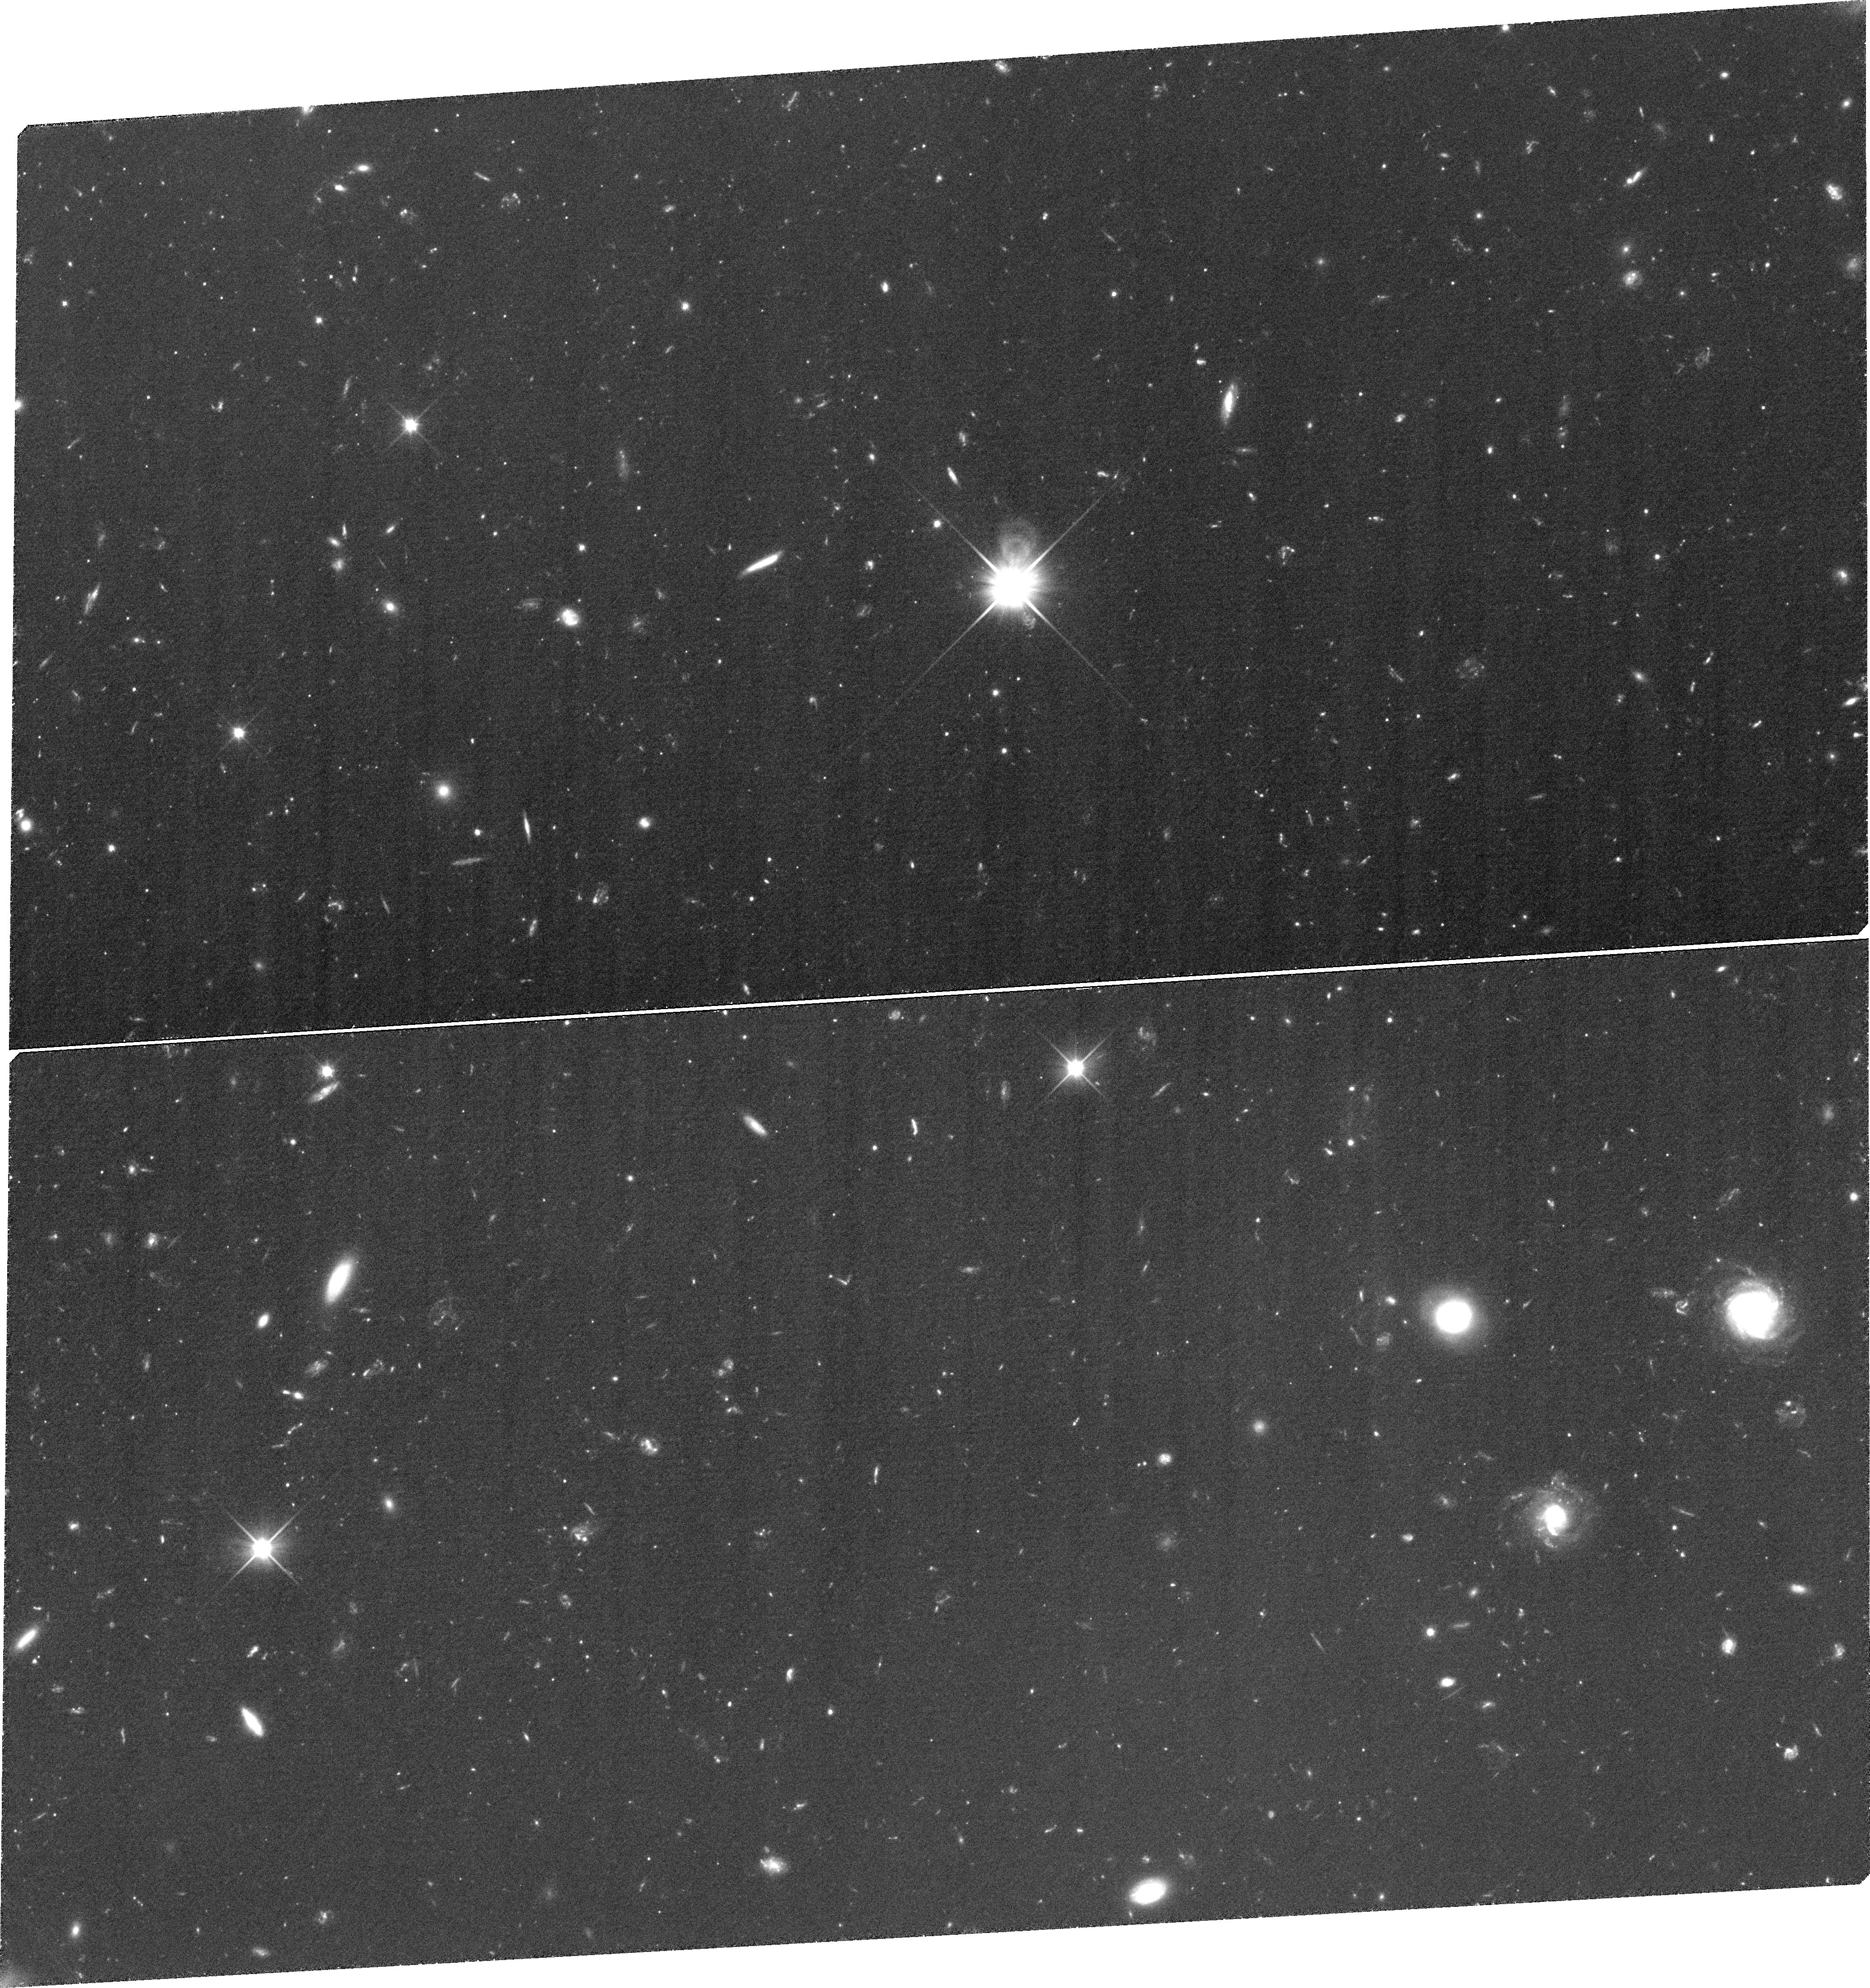
Target: LEOIV-Q113251-003500. Instrument: WFC3/UVIS. Filter: F350LP. Exposure: 2.1 h. Observation ID: ibq806010

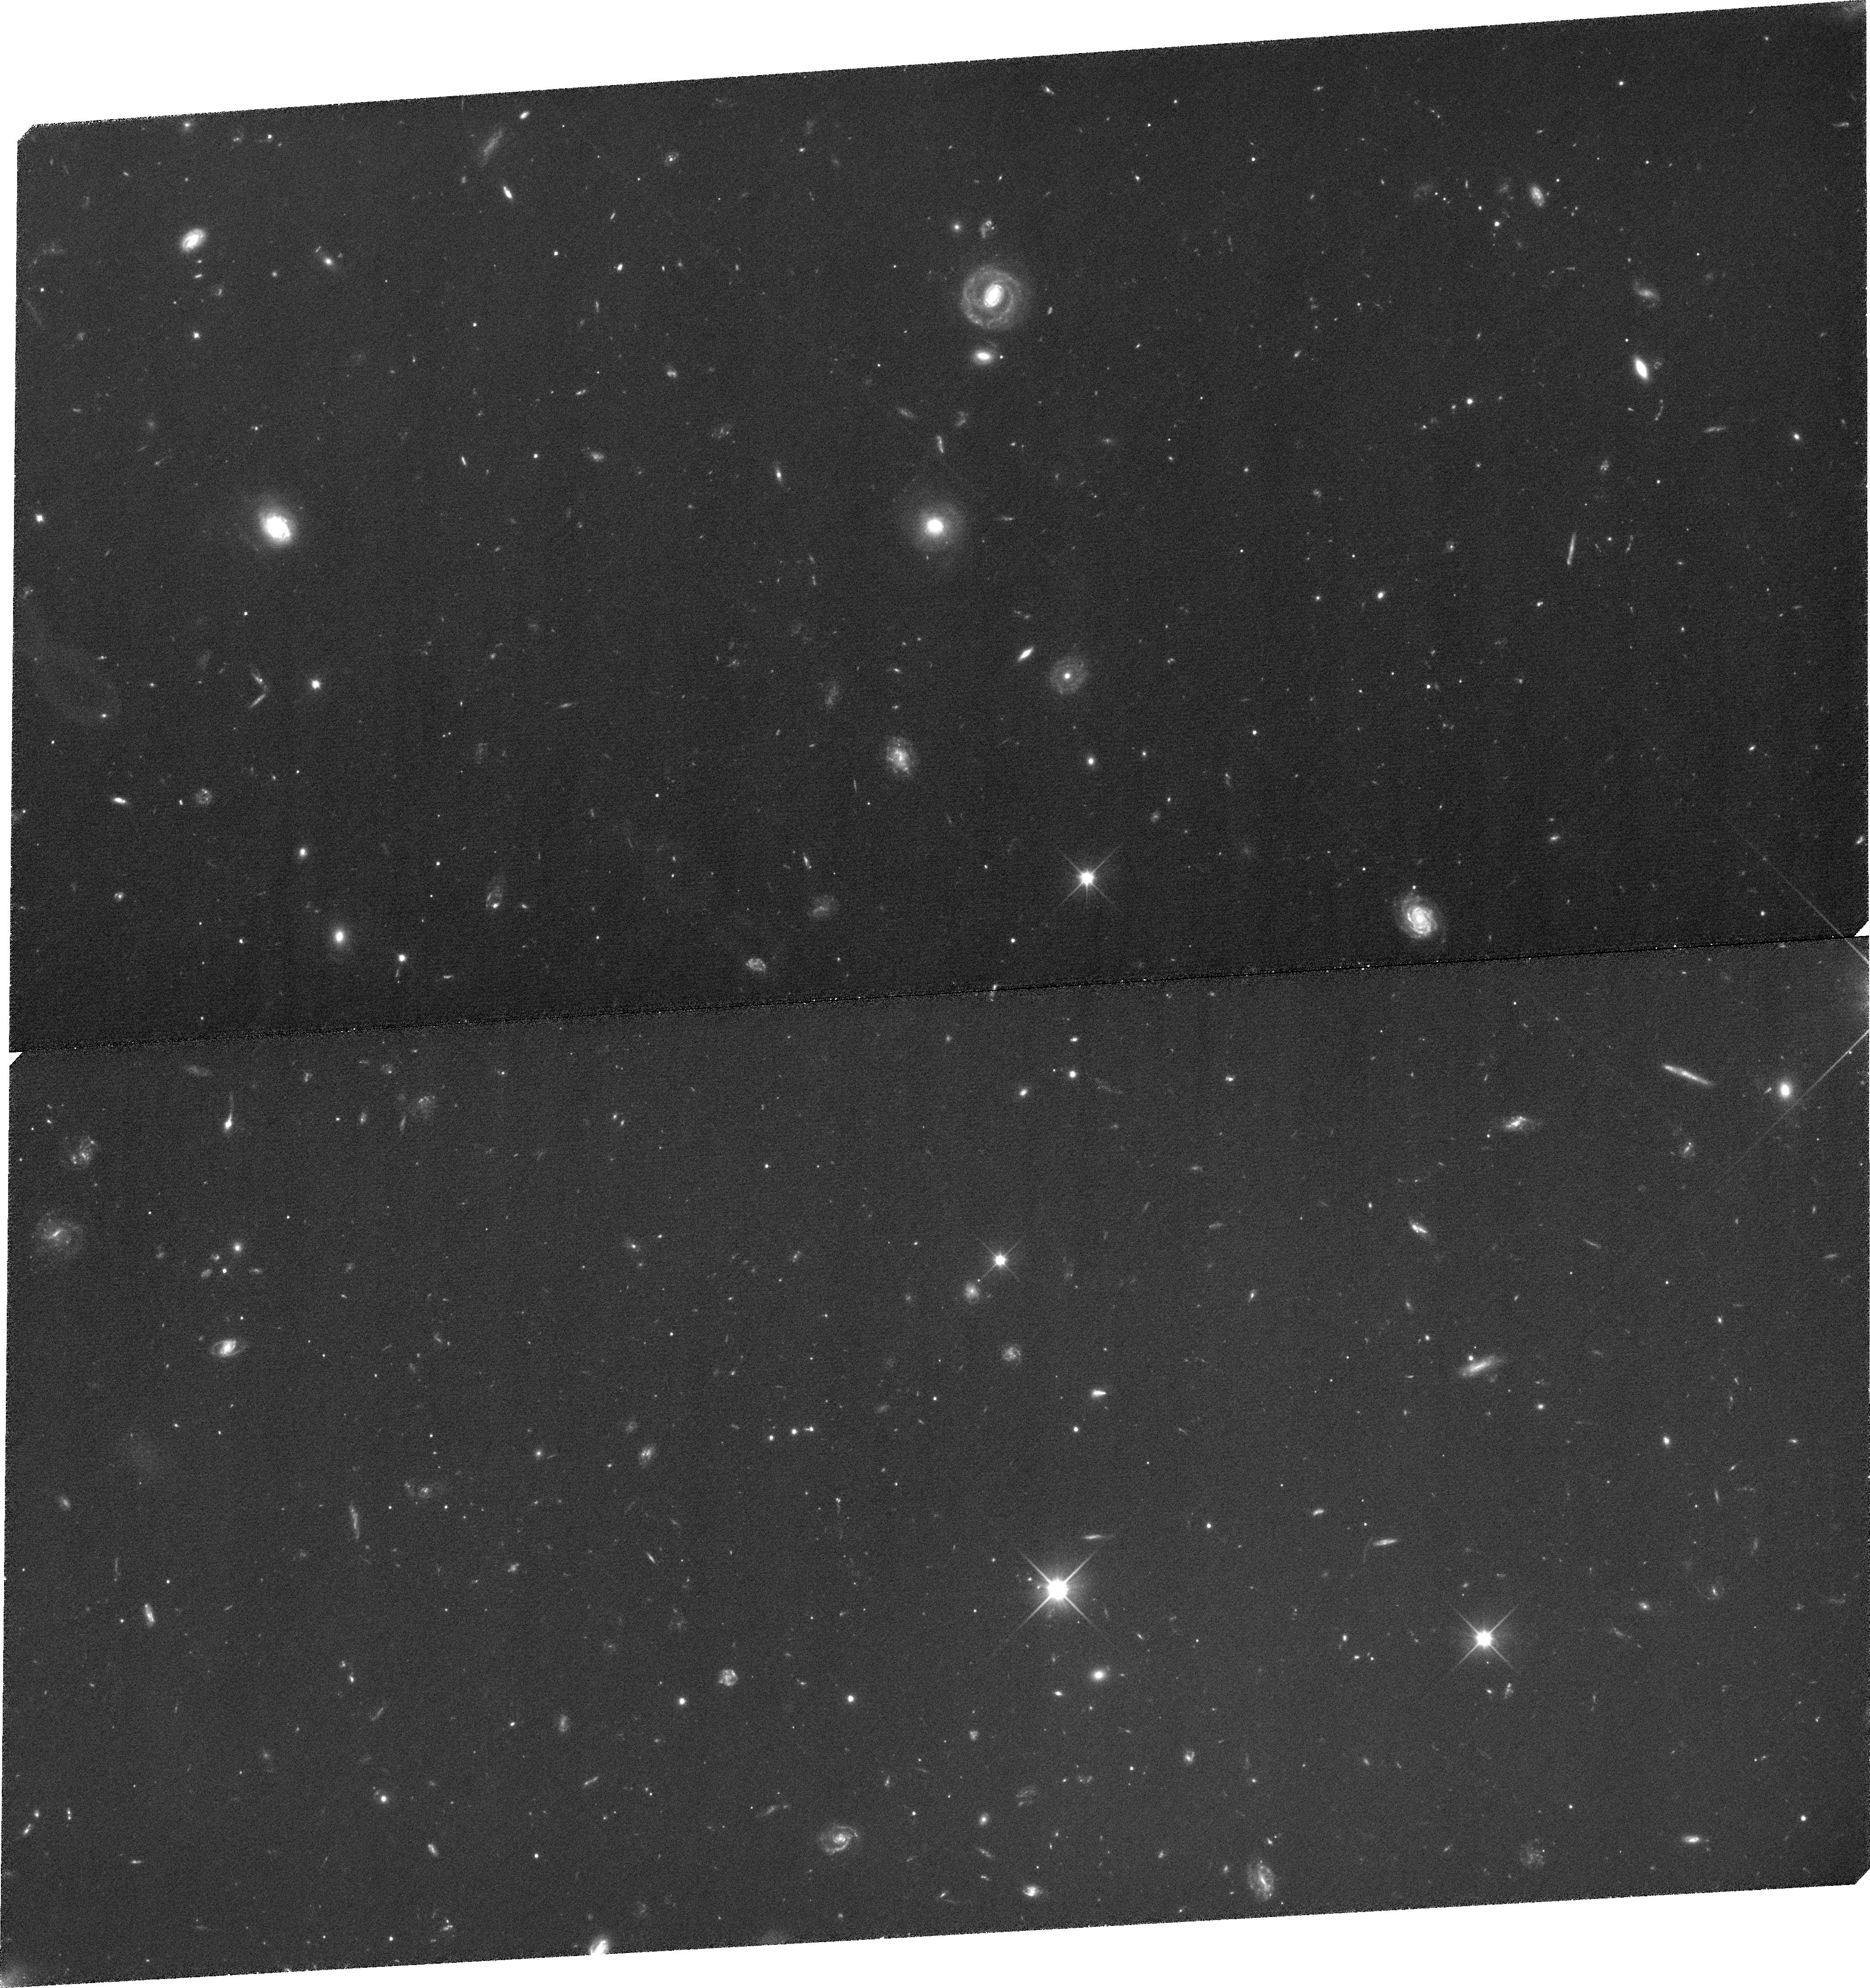
Target: BOOI-Q140032+142327. Instrument: WFC3/UVIS. Filter: F350LP. Exposure: 1.9 h. Observation ID: ibq816010

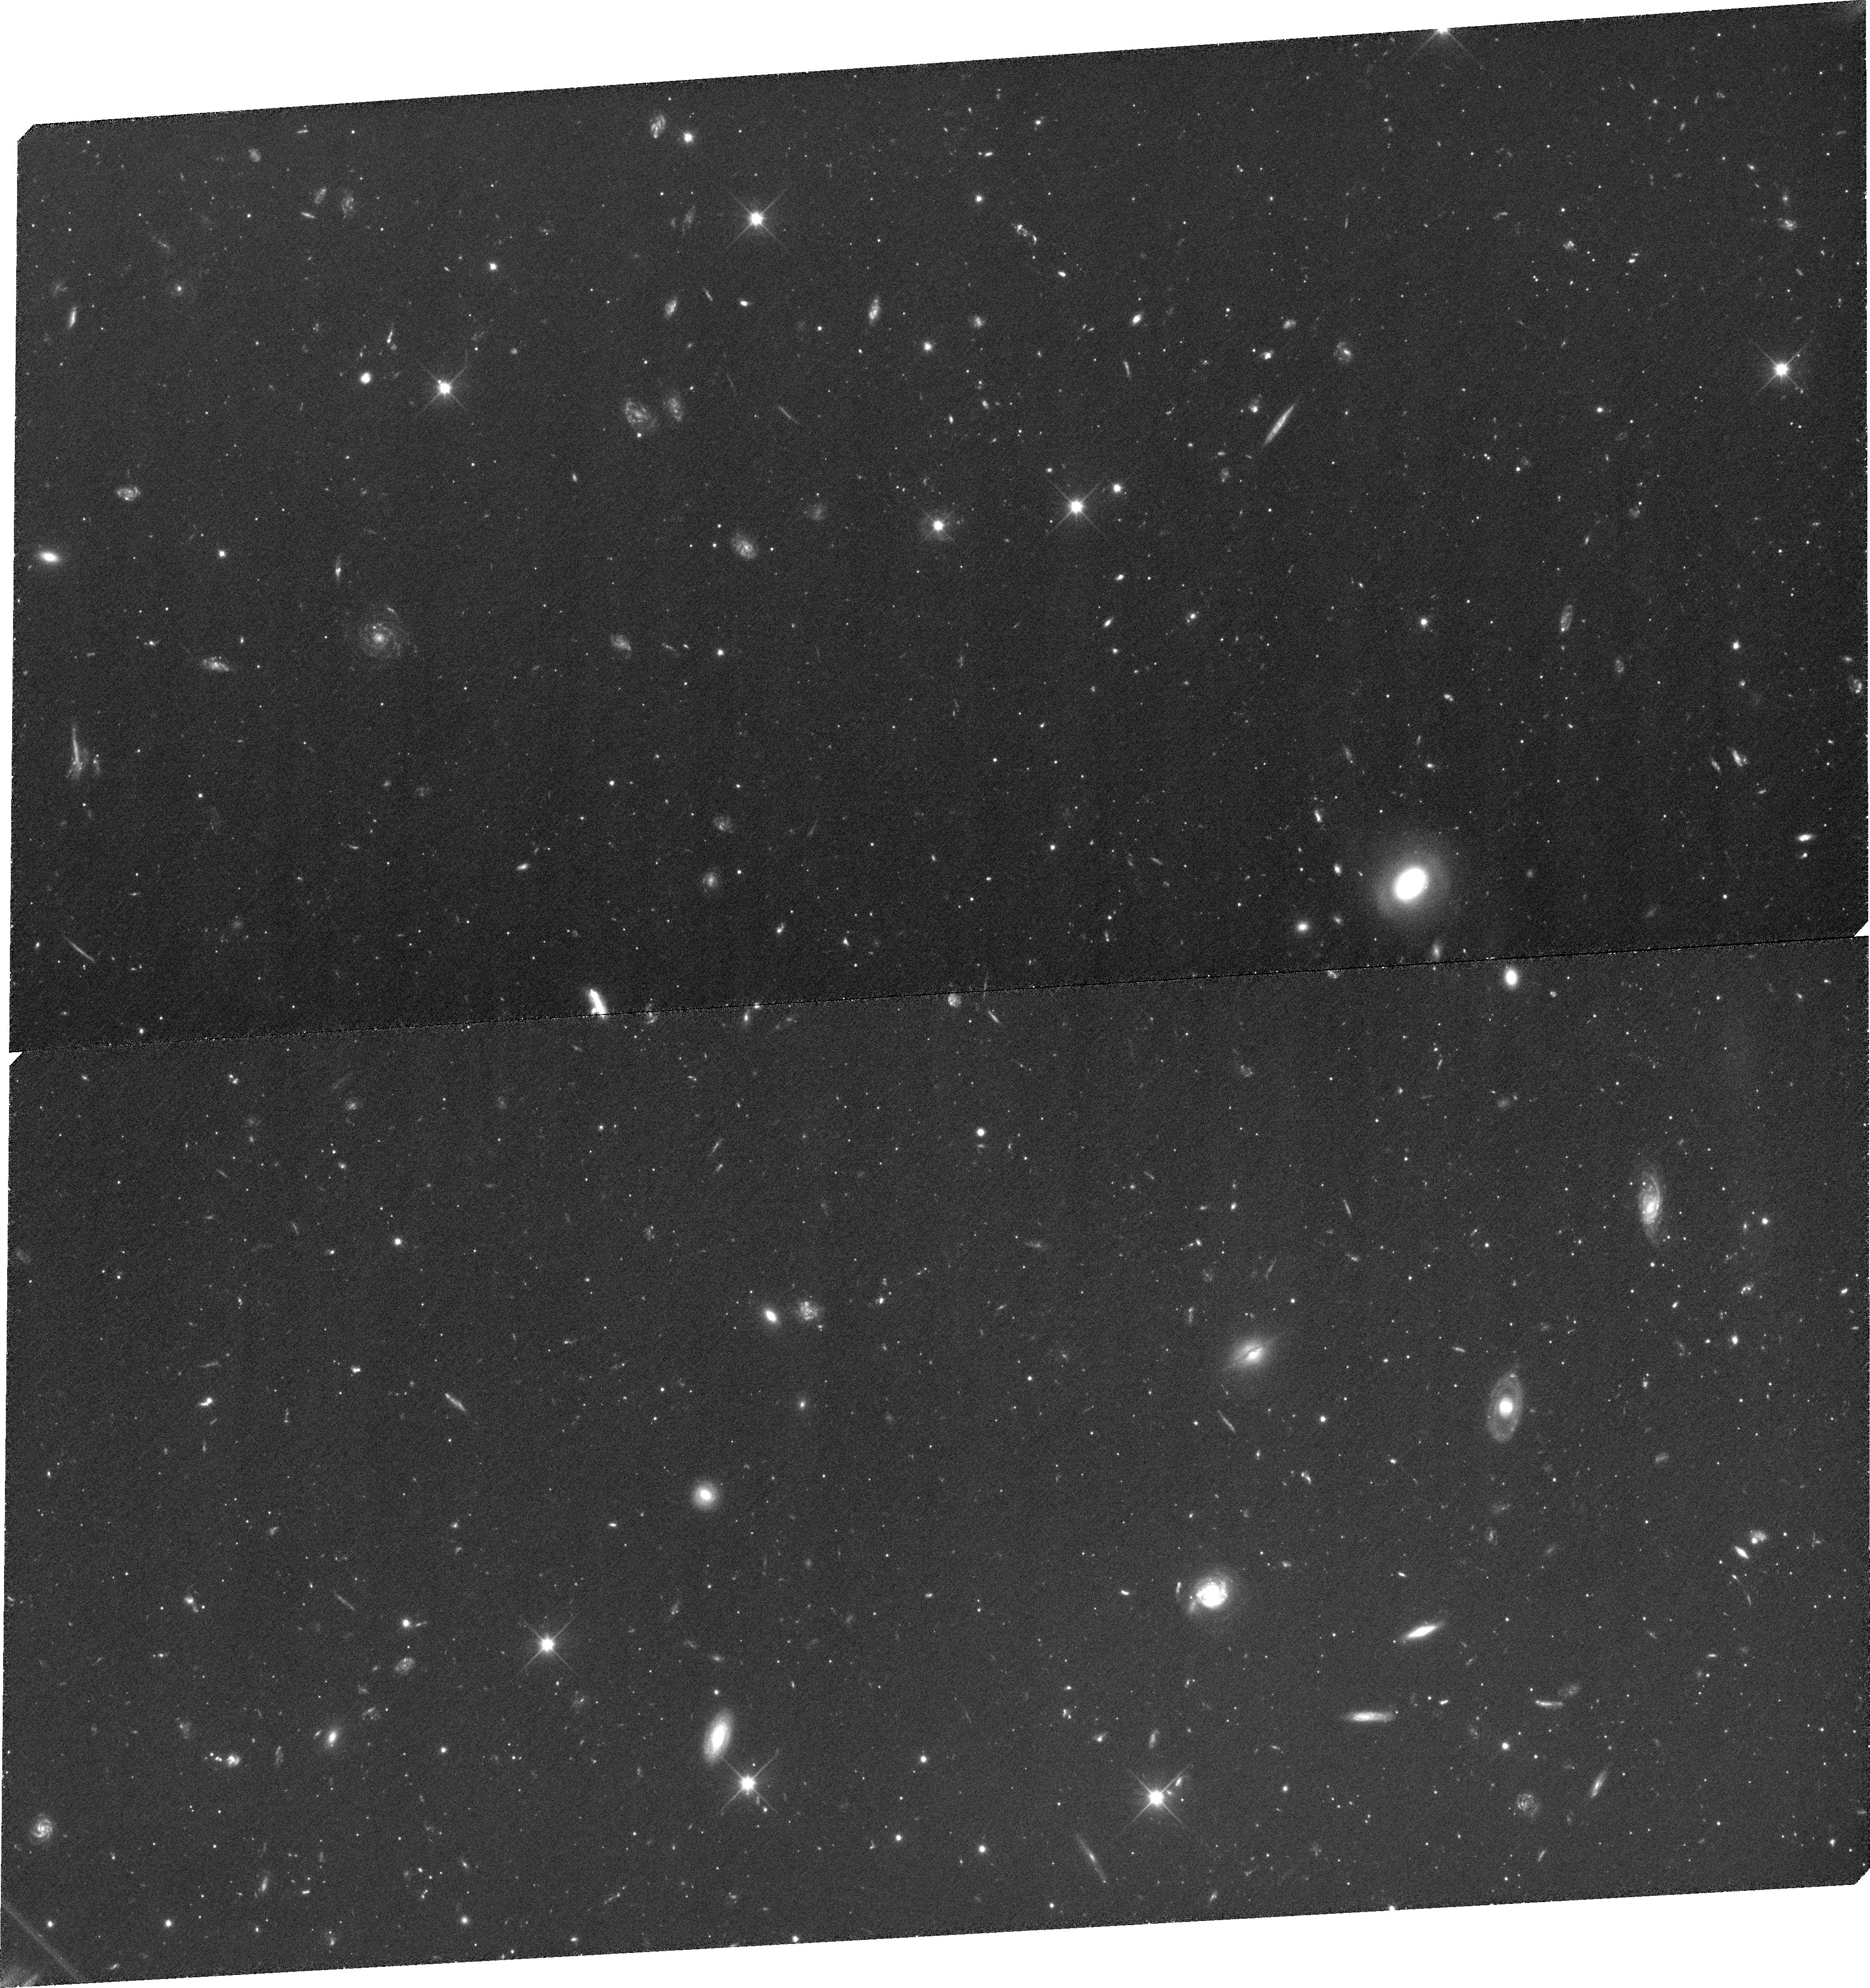
Target: CVNI-Q132821+333809. Instrument: WFC3/UVIS. Filter: F350LP. Exposure: 1.9 h. Observation ID: ibq813010

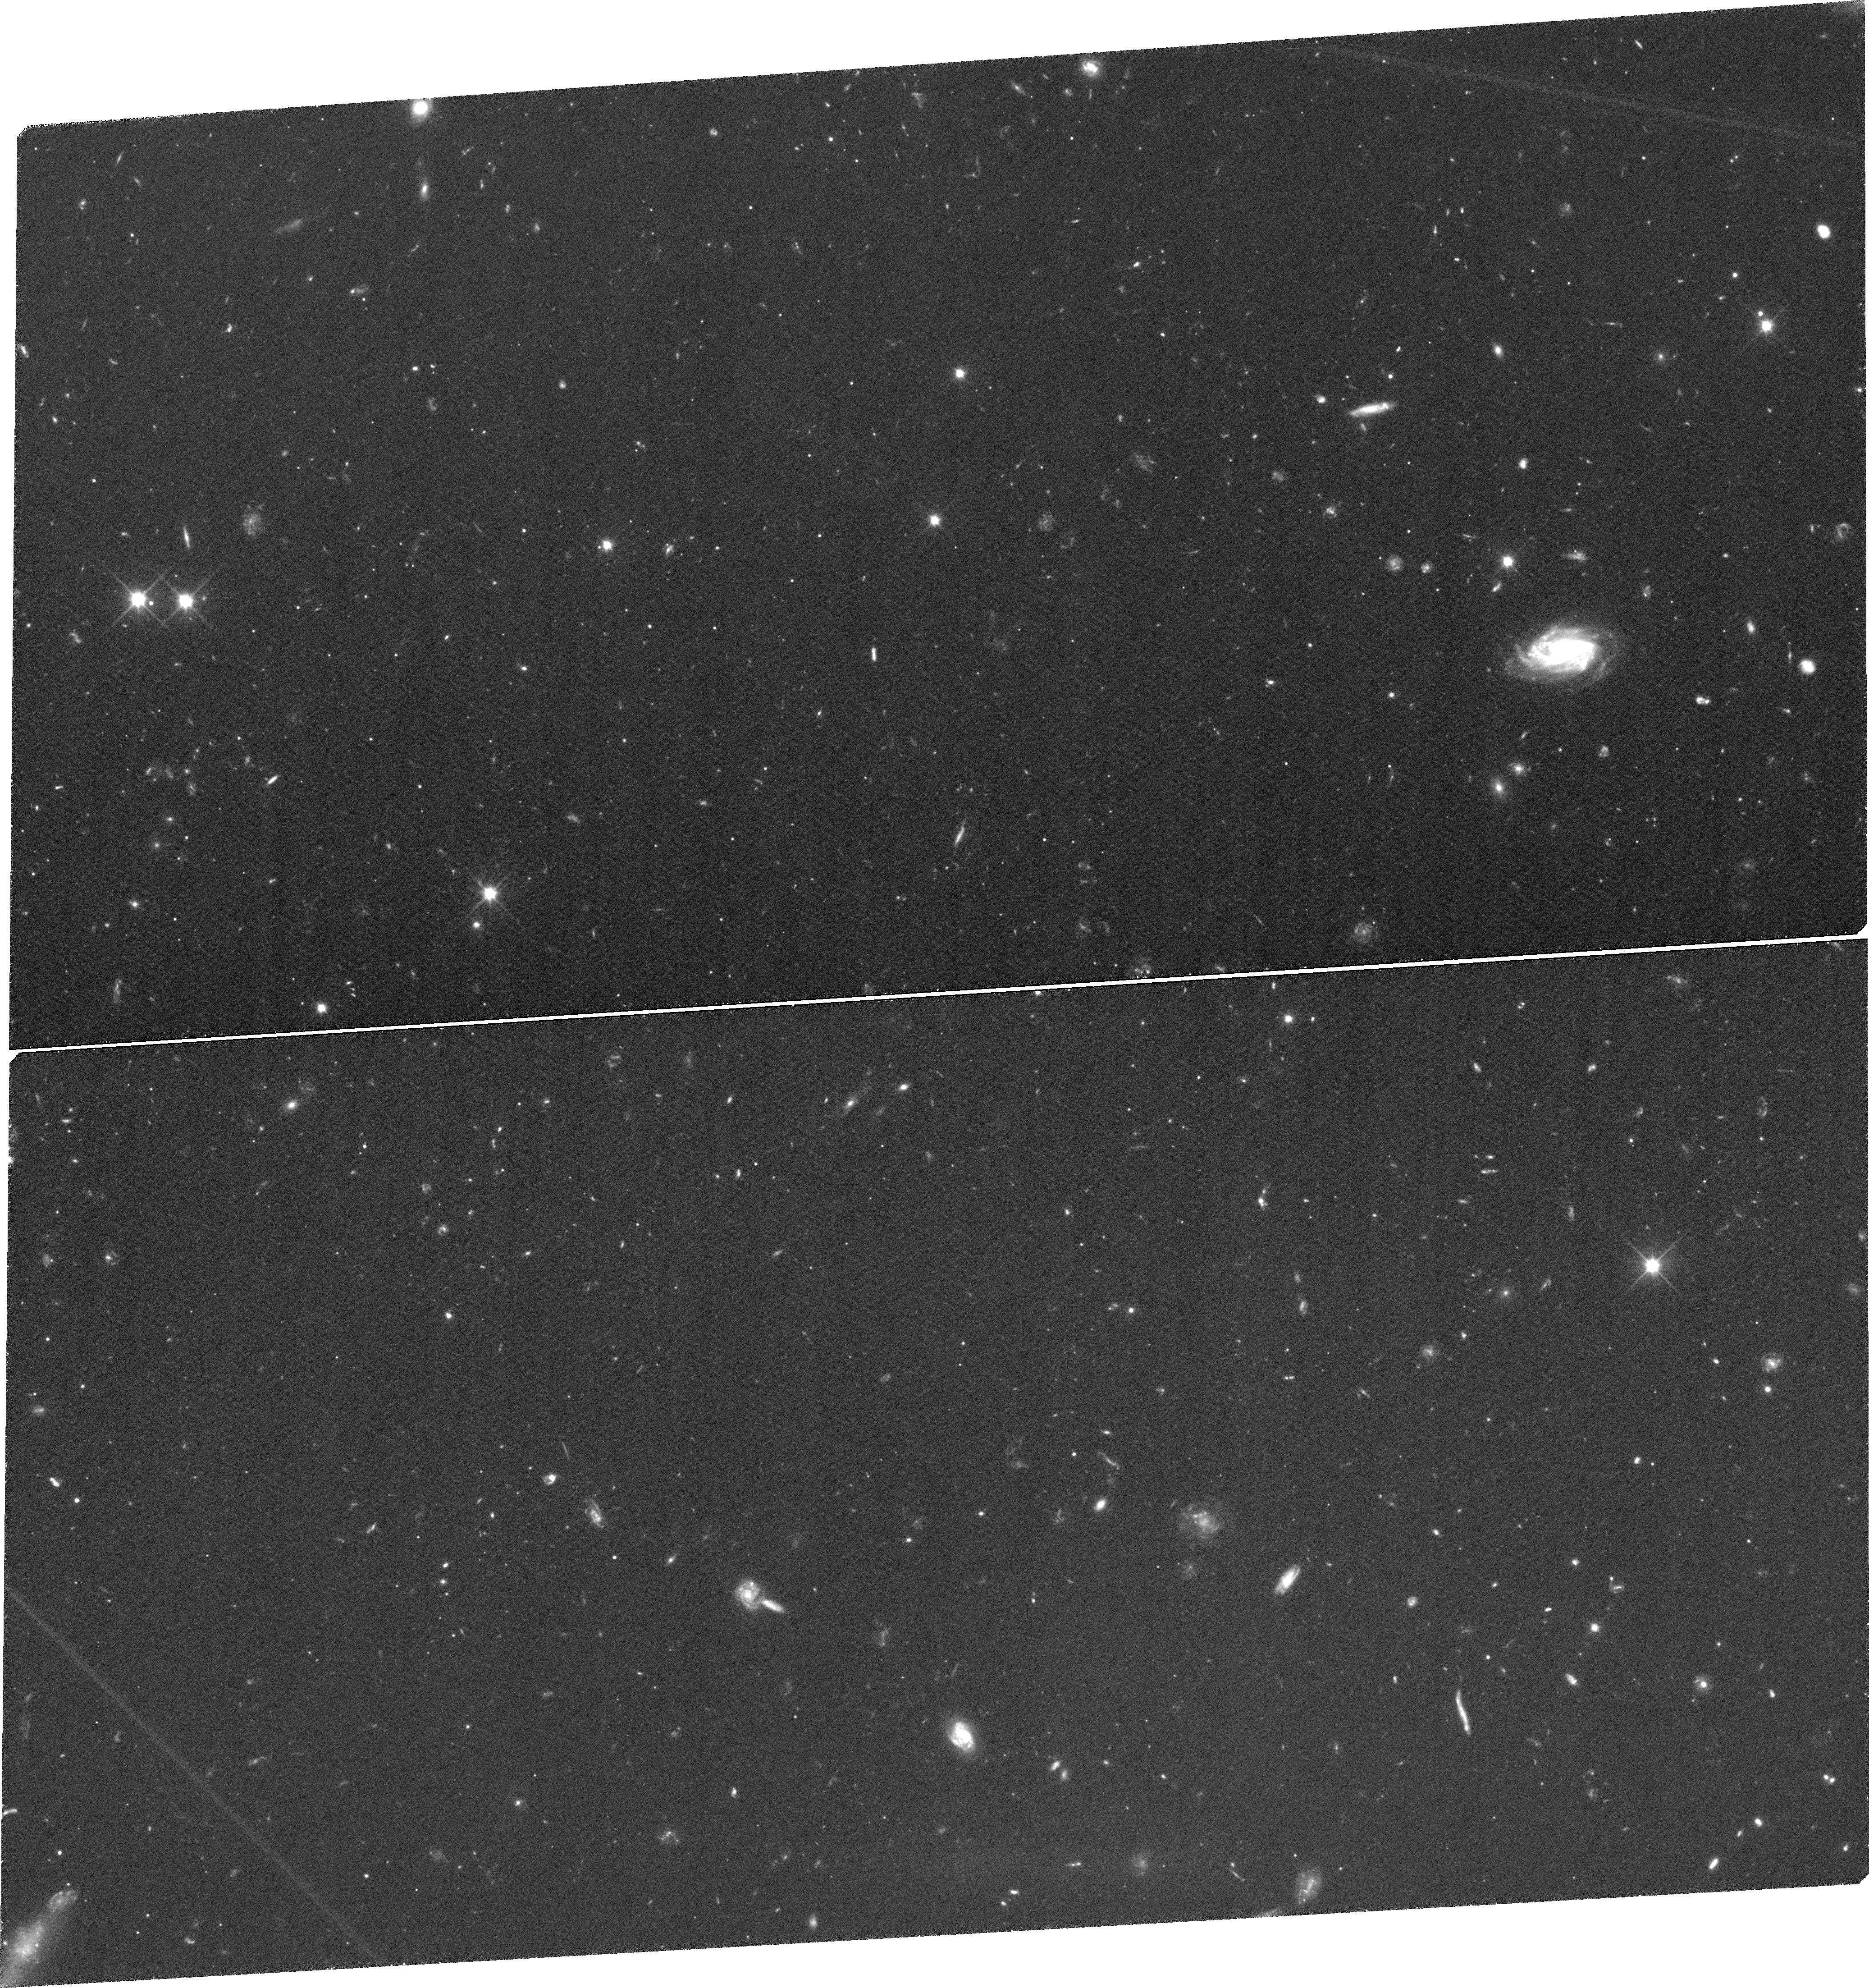
Target: CVNI-Q132753+334000. Instrument: WFC3/UVIS. Filter: F350LP. Exposure: 2.2 h. Observation ID: ibq812010

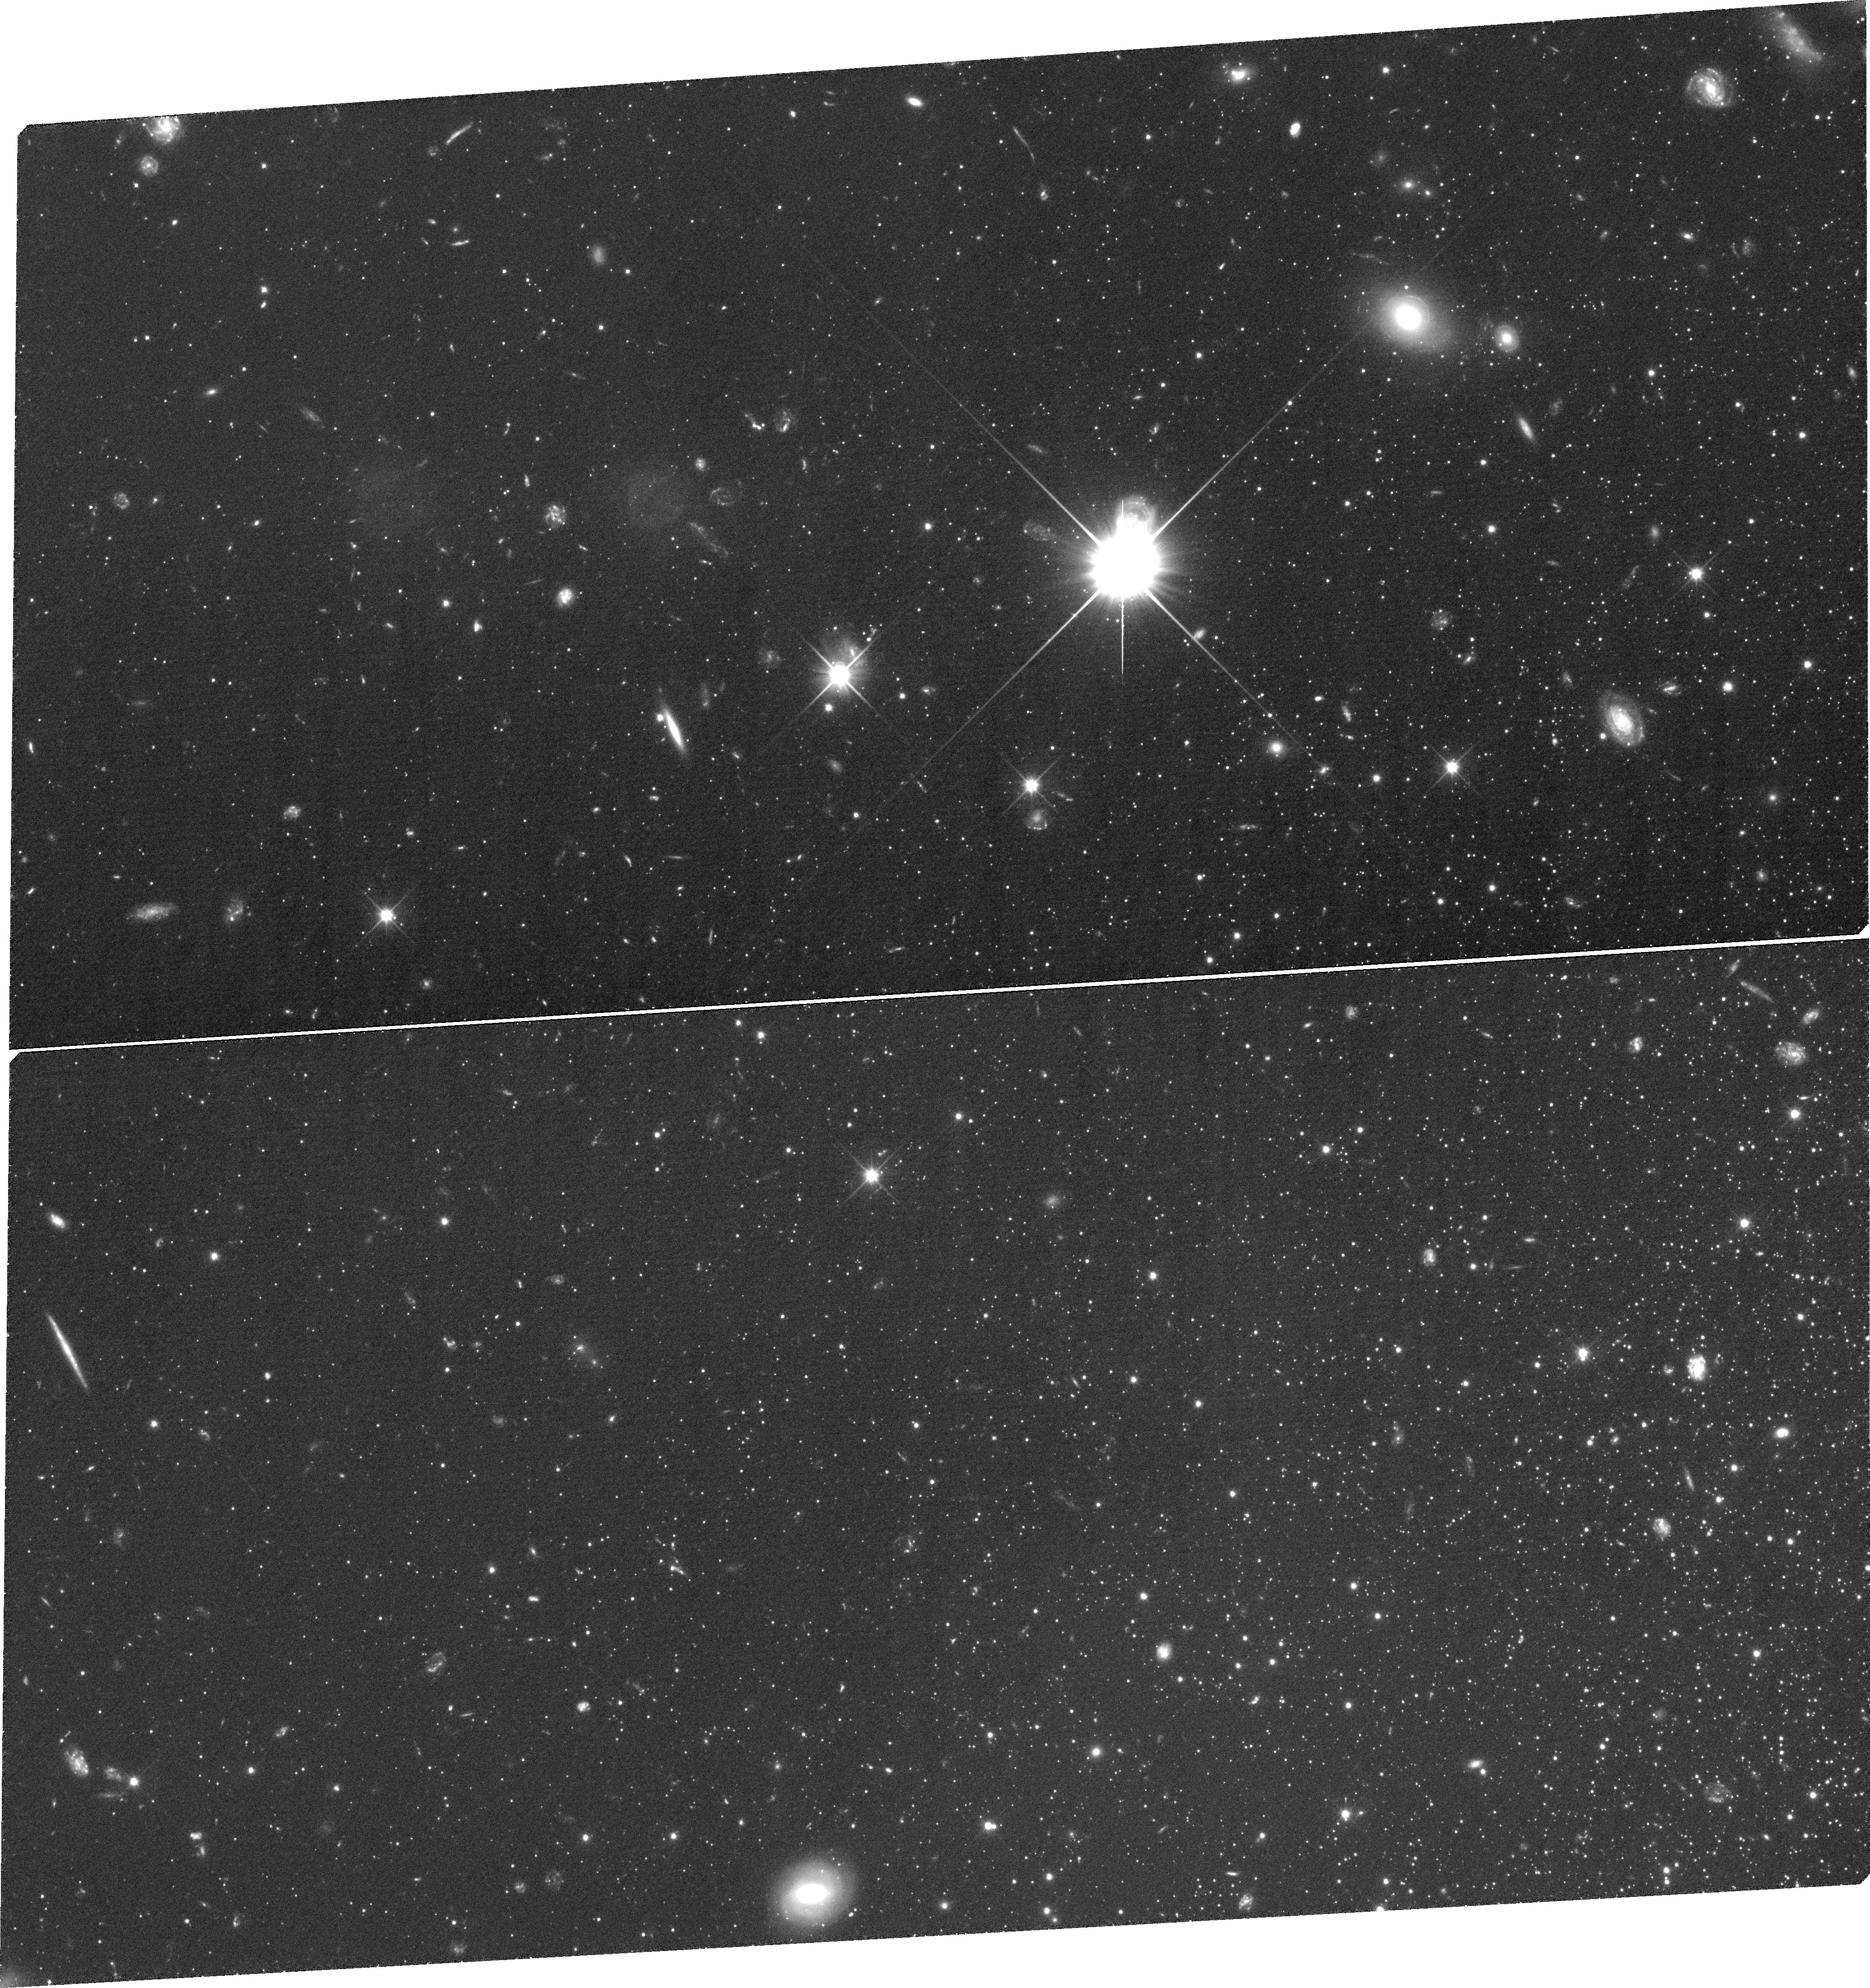
Target: LEOII-Q111340+221242. Instrument: WFC3/UVIS. Filter: F350LP. Exposure: 2.1 h. Observation ID: ibq804010

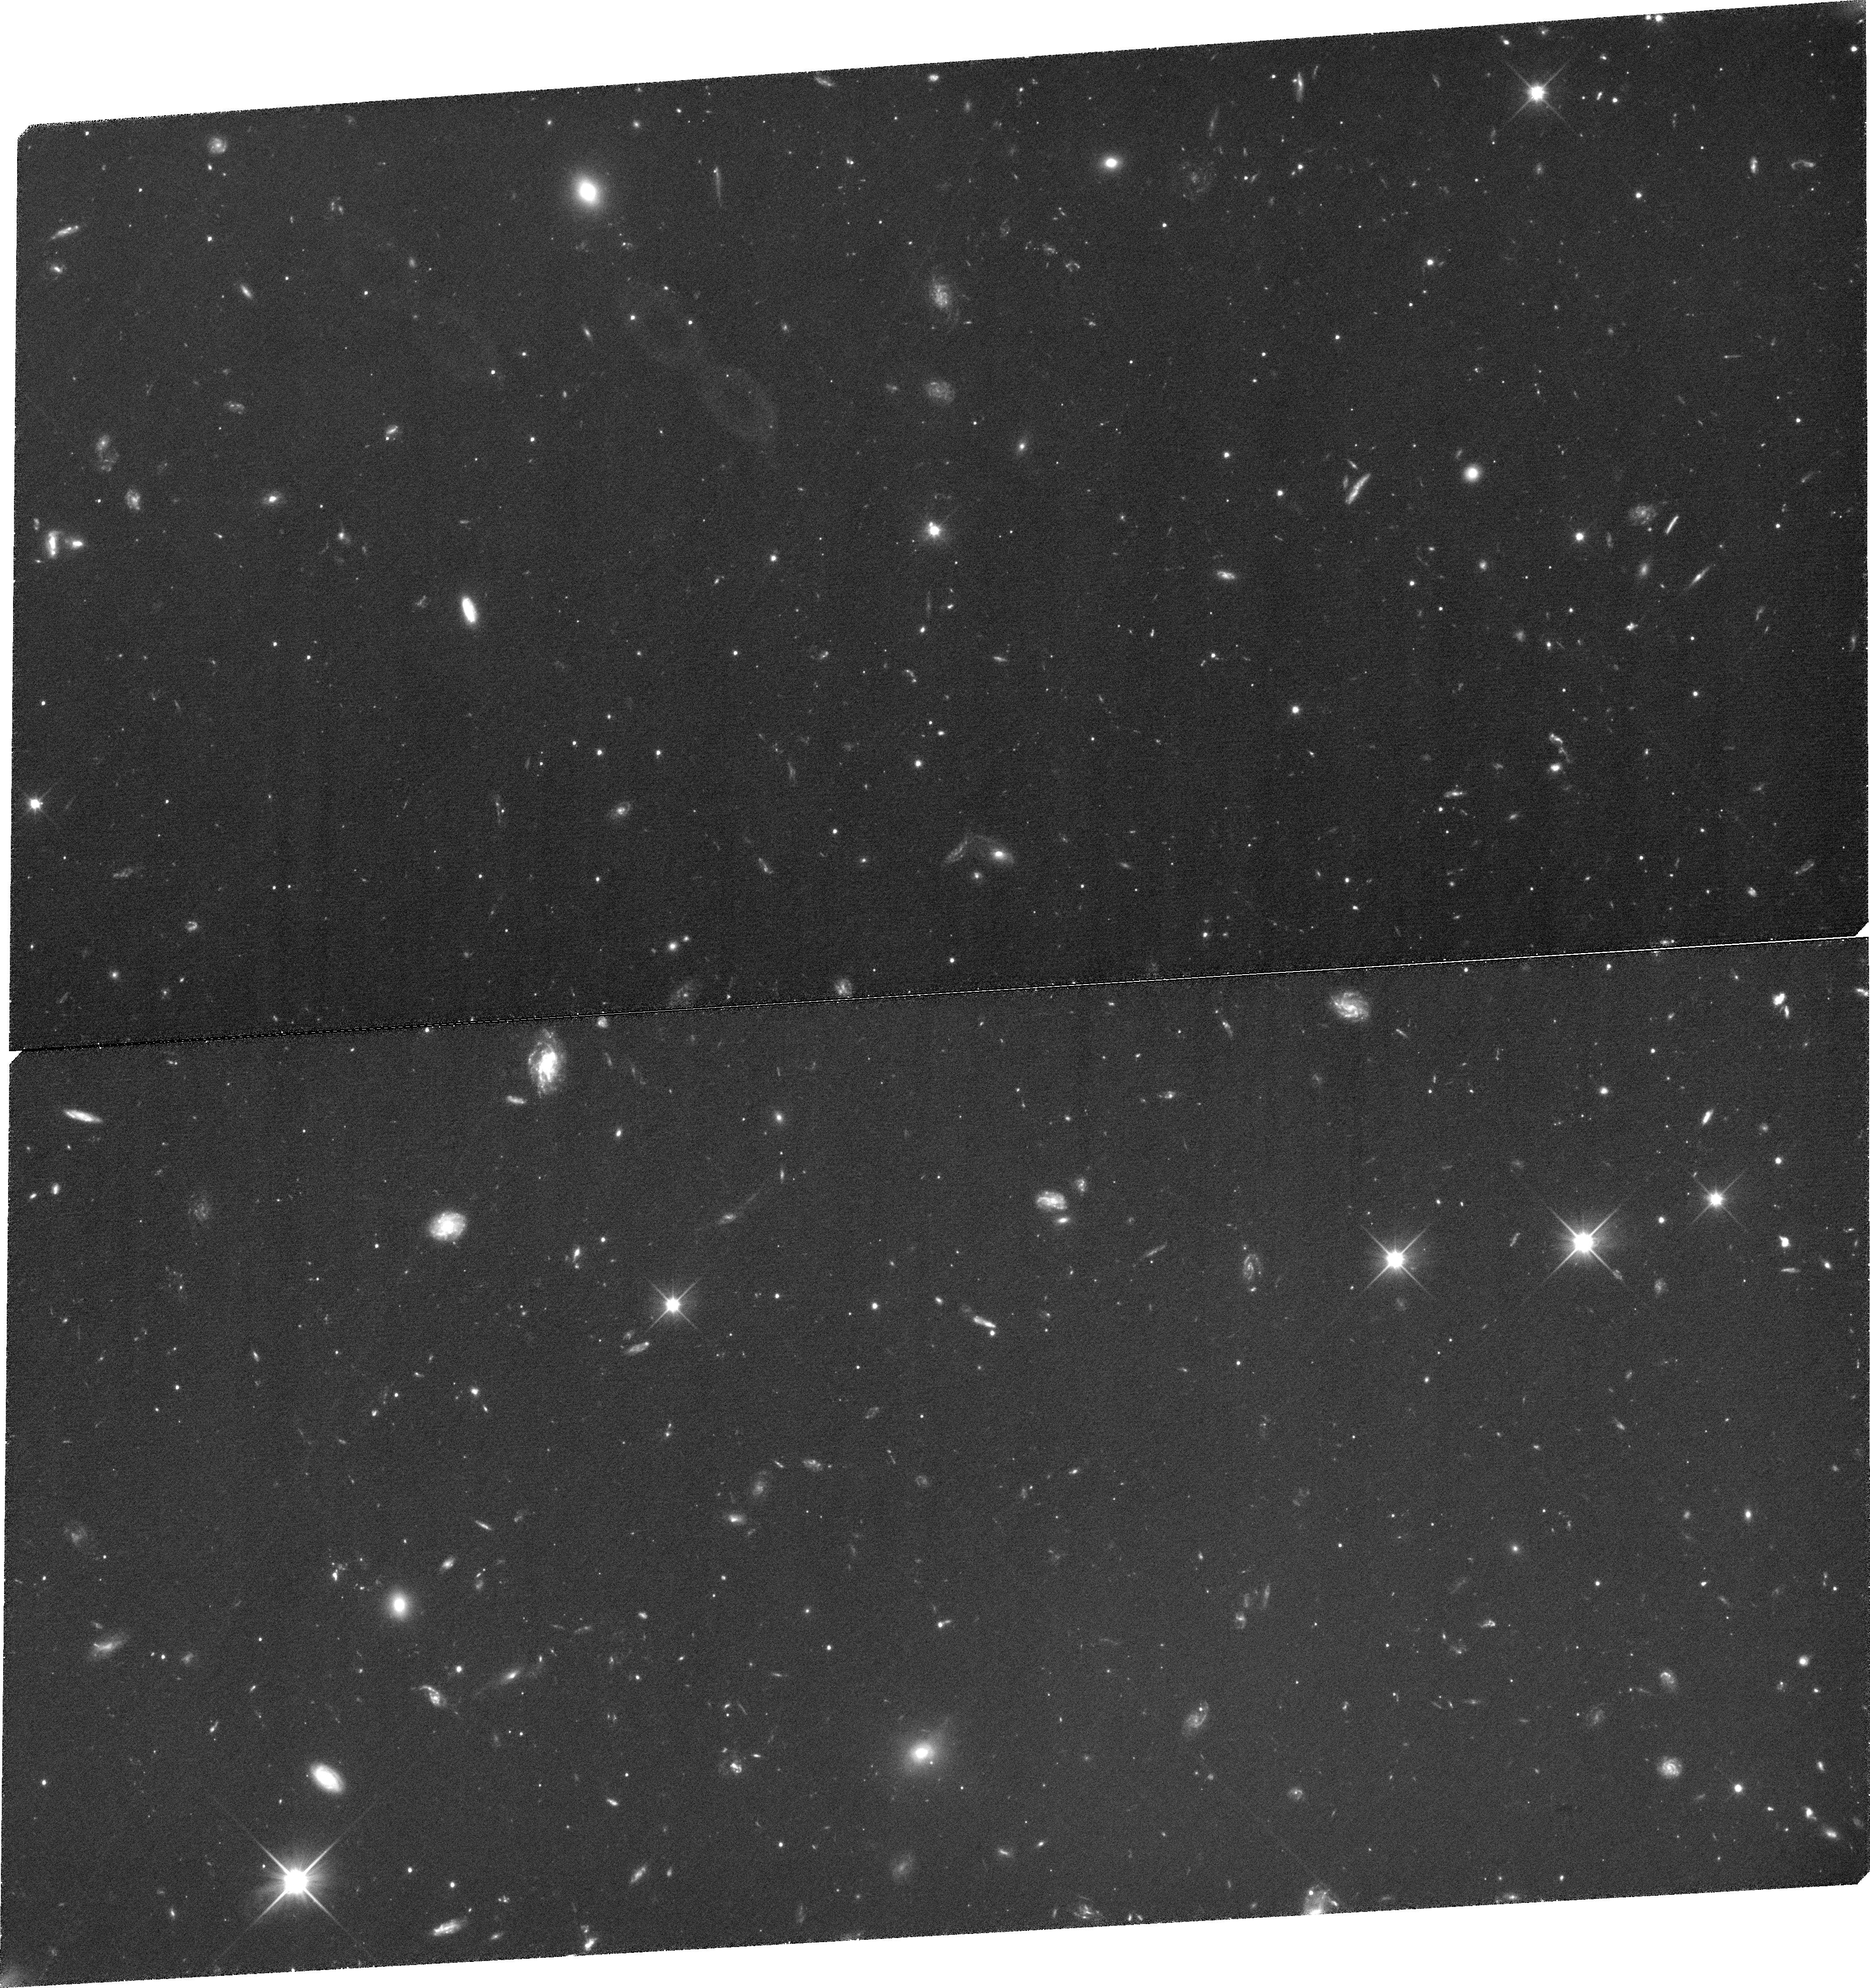
Target: COM-Q122653+235458. Instrument: WFC3/UVIS. Filter: F350LP. Exposure: 2 h. Observation ID: ibq808010

Proper Motion Survey of Classical and SDSS Local Group Dwarf Galaxies (PI: Piatek, Slawomir Stanislaw)

Using the superior resolution of HST, we propose to continue our proper motion survey of Galactic dwarf galaxies. The target galaxies include one classical dwarf, Leo II, and six that were recently identified in the Sloan Digital Sky Survey data: Bootes I, Canes Venatici I, Canes Venatici II, Coma Berenices, Leo IV, and Ursa Major II. We will observe a total of 16 fields, each centered on a spectroscopically- confirmed QSO. Using QSOs as standards of rest in measuring absolute proper motions has proven to be the most accurate and most efficient method. HST is our only option to quickly determine the space motions of the SDSS dwarfs because suitable ground-based imaging is only a few years old and such data need several decades to produce a proper motion. The two most distant galaxies in our sample will require time baselines of four years to achieve our goal of a 30-50 km/s uncertainty in the tangential velocity; given this and the finite lifetime of HST, it is imperative that first-epoch observations be taken in this cycle. The SDSS dwarfs have dramatically lower surface brightnesses and luminosities than the classical dwarfs. Proper motions are crucial for determining orbits of the galaxies and knowing the orbits will allow us to test theories for the formation and evolution of these galaxies and, more generally, for the formation of the Local Group.